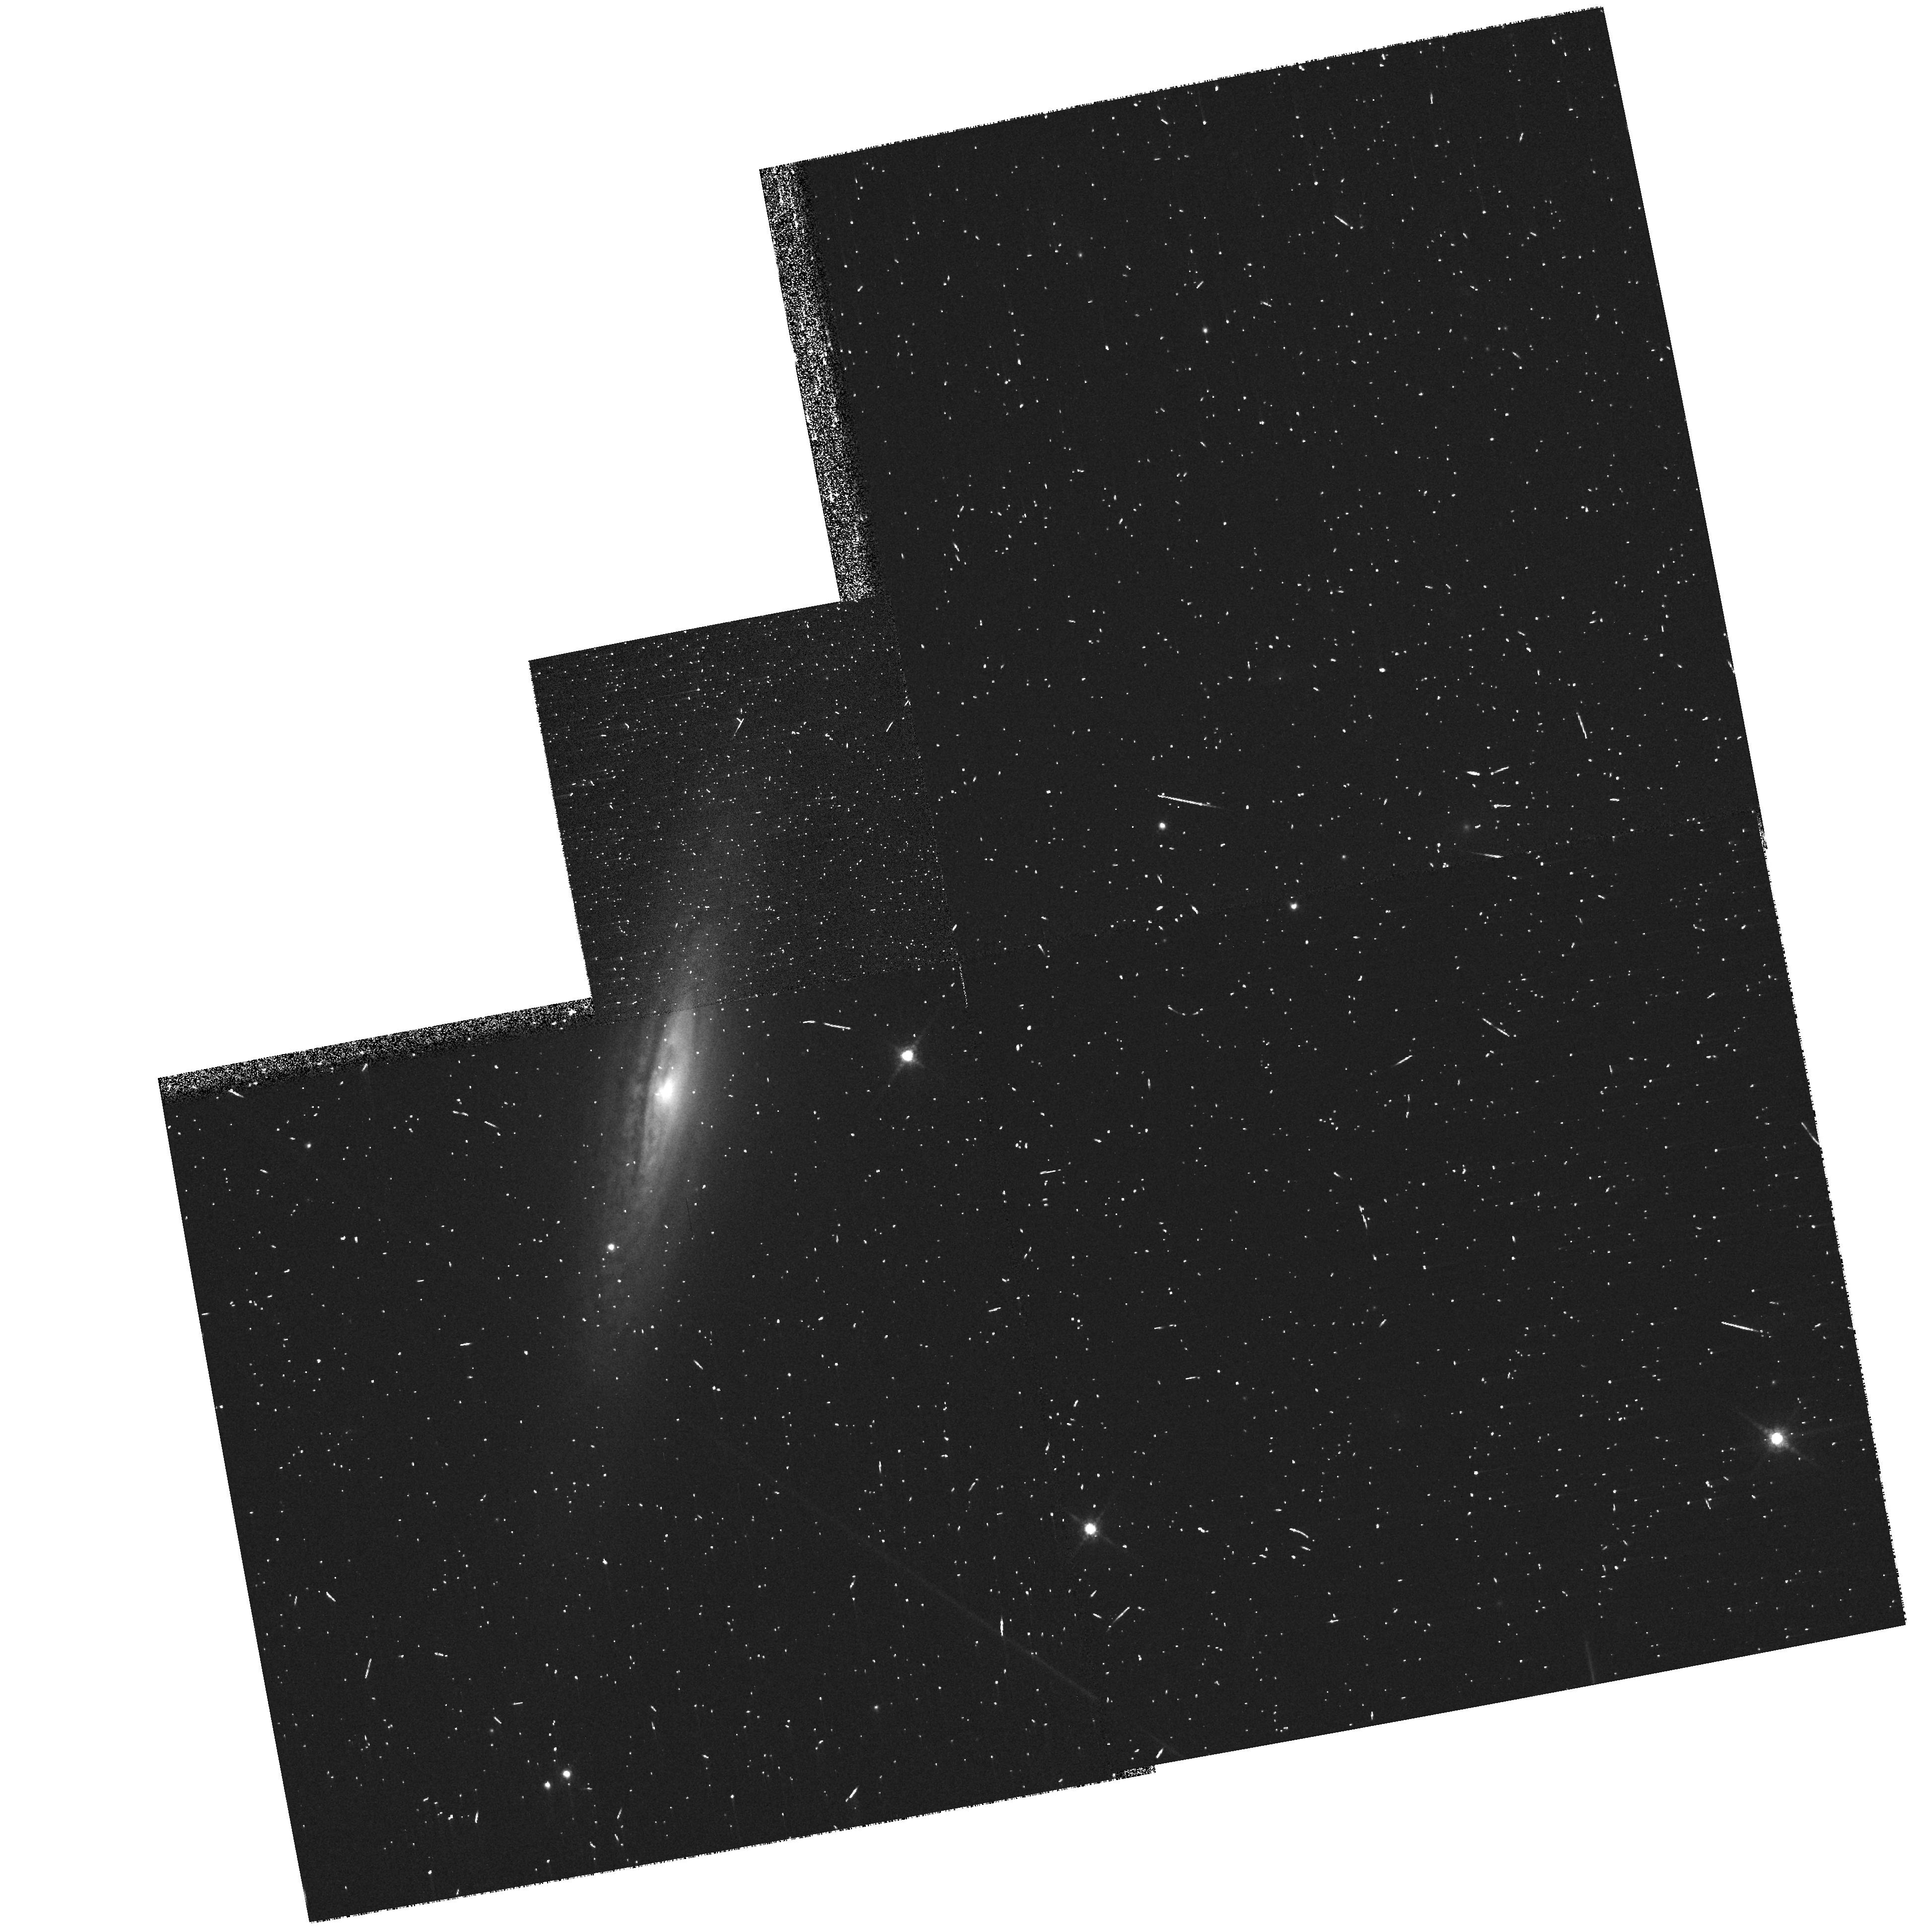
Target: SN-2008A. Instrument: WFPC2/PC. Filter: F850LP. Exposure: 6 min. Observation ID: hst_11590_03_wfpc2_pc_f850lp_ub1i03

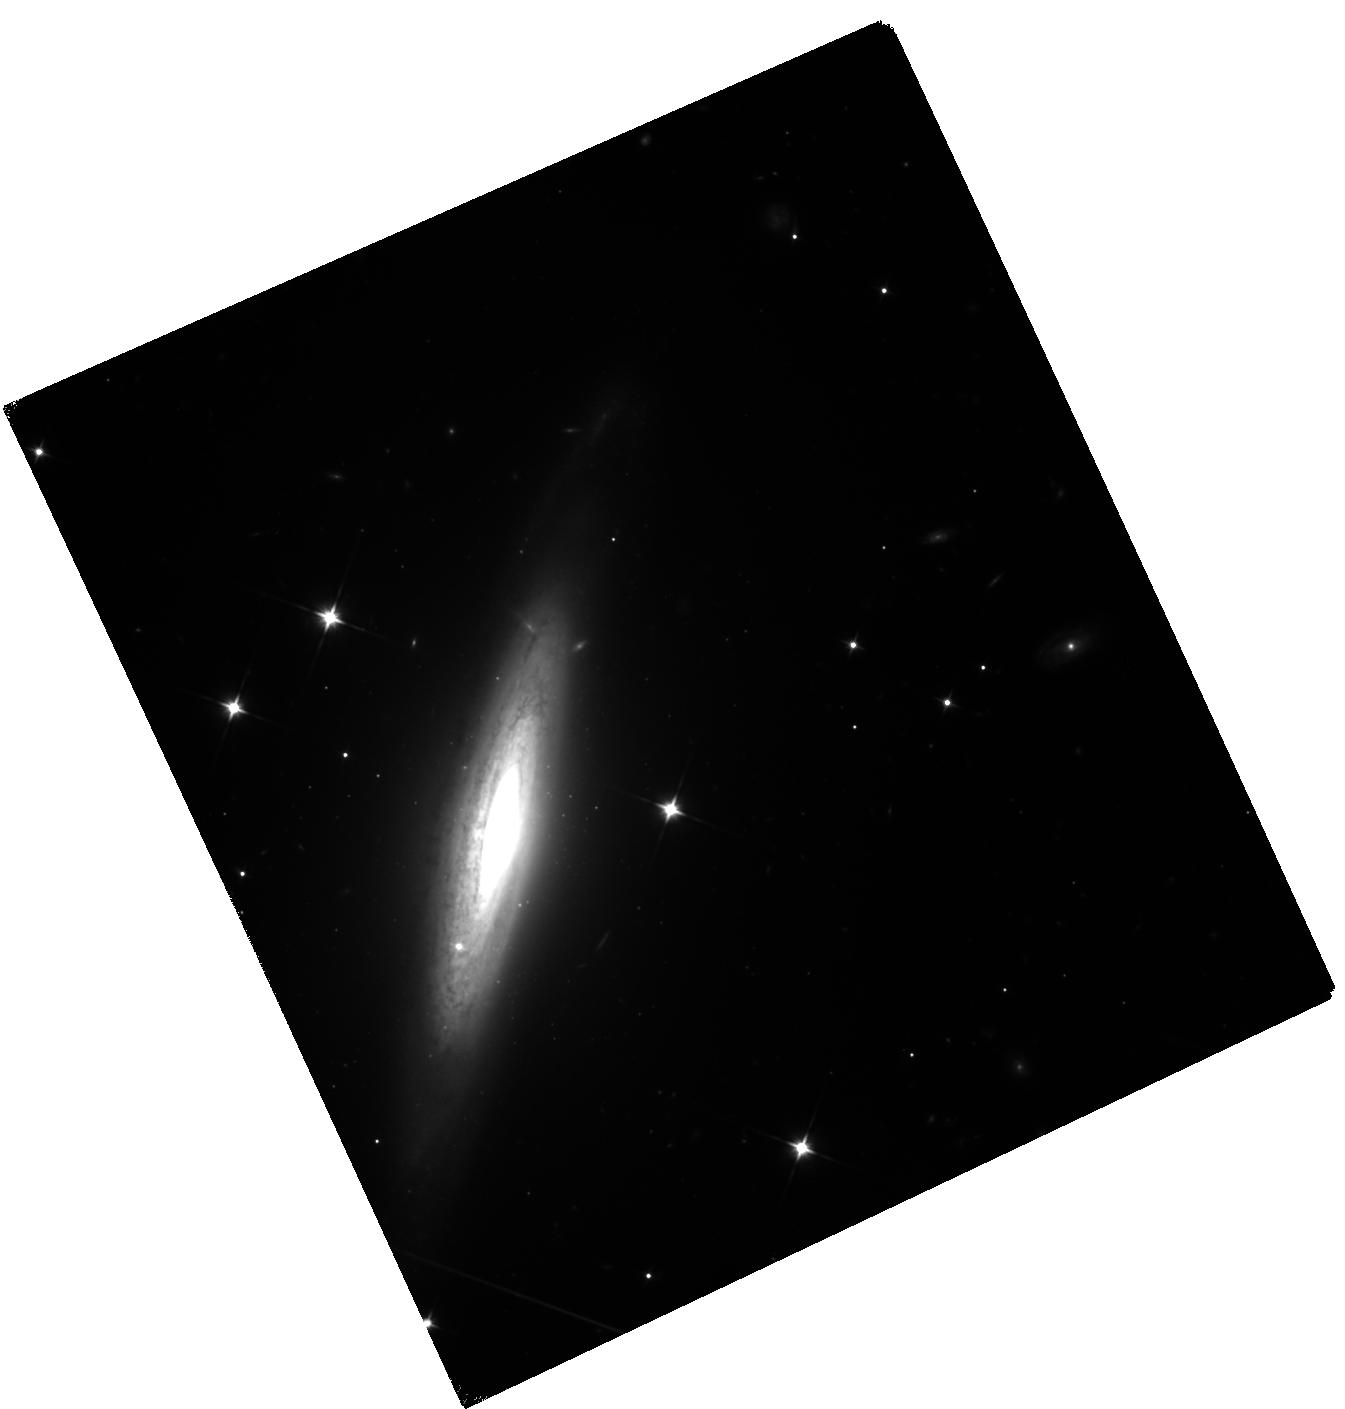
Target: SN-2008A. Instrument: WFC3/IR. Filter: F110W. Exposure: 2.3 h. Observation ID: hst_11590_04_wfc3_ir_f110w_ib1i04

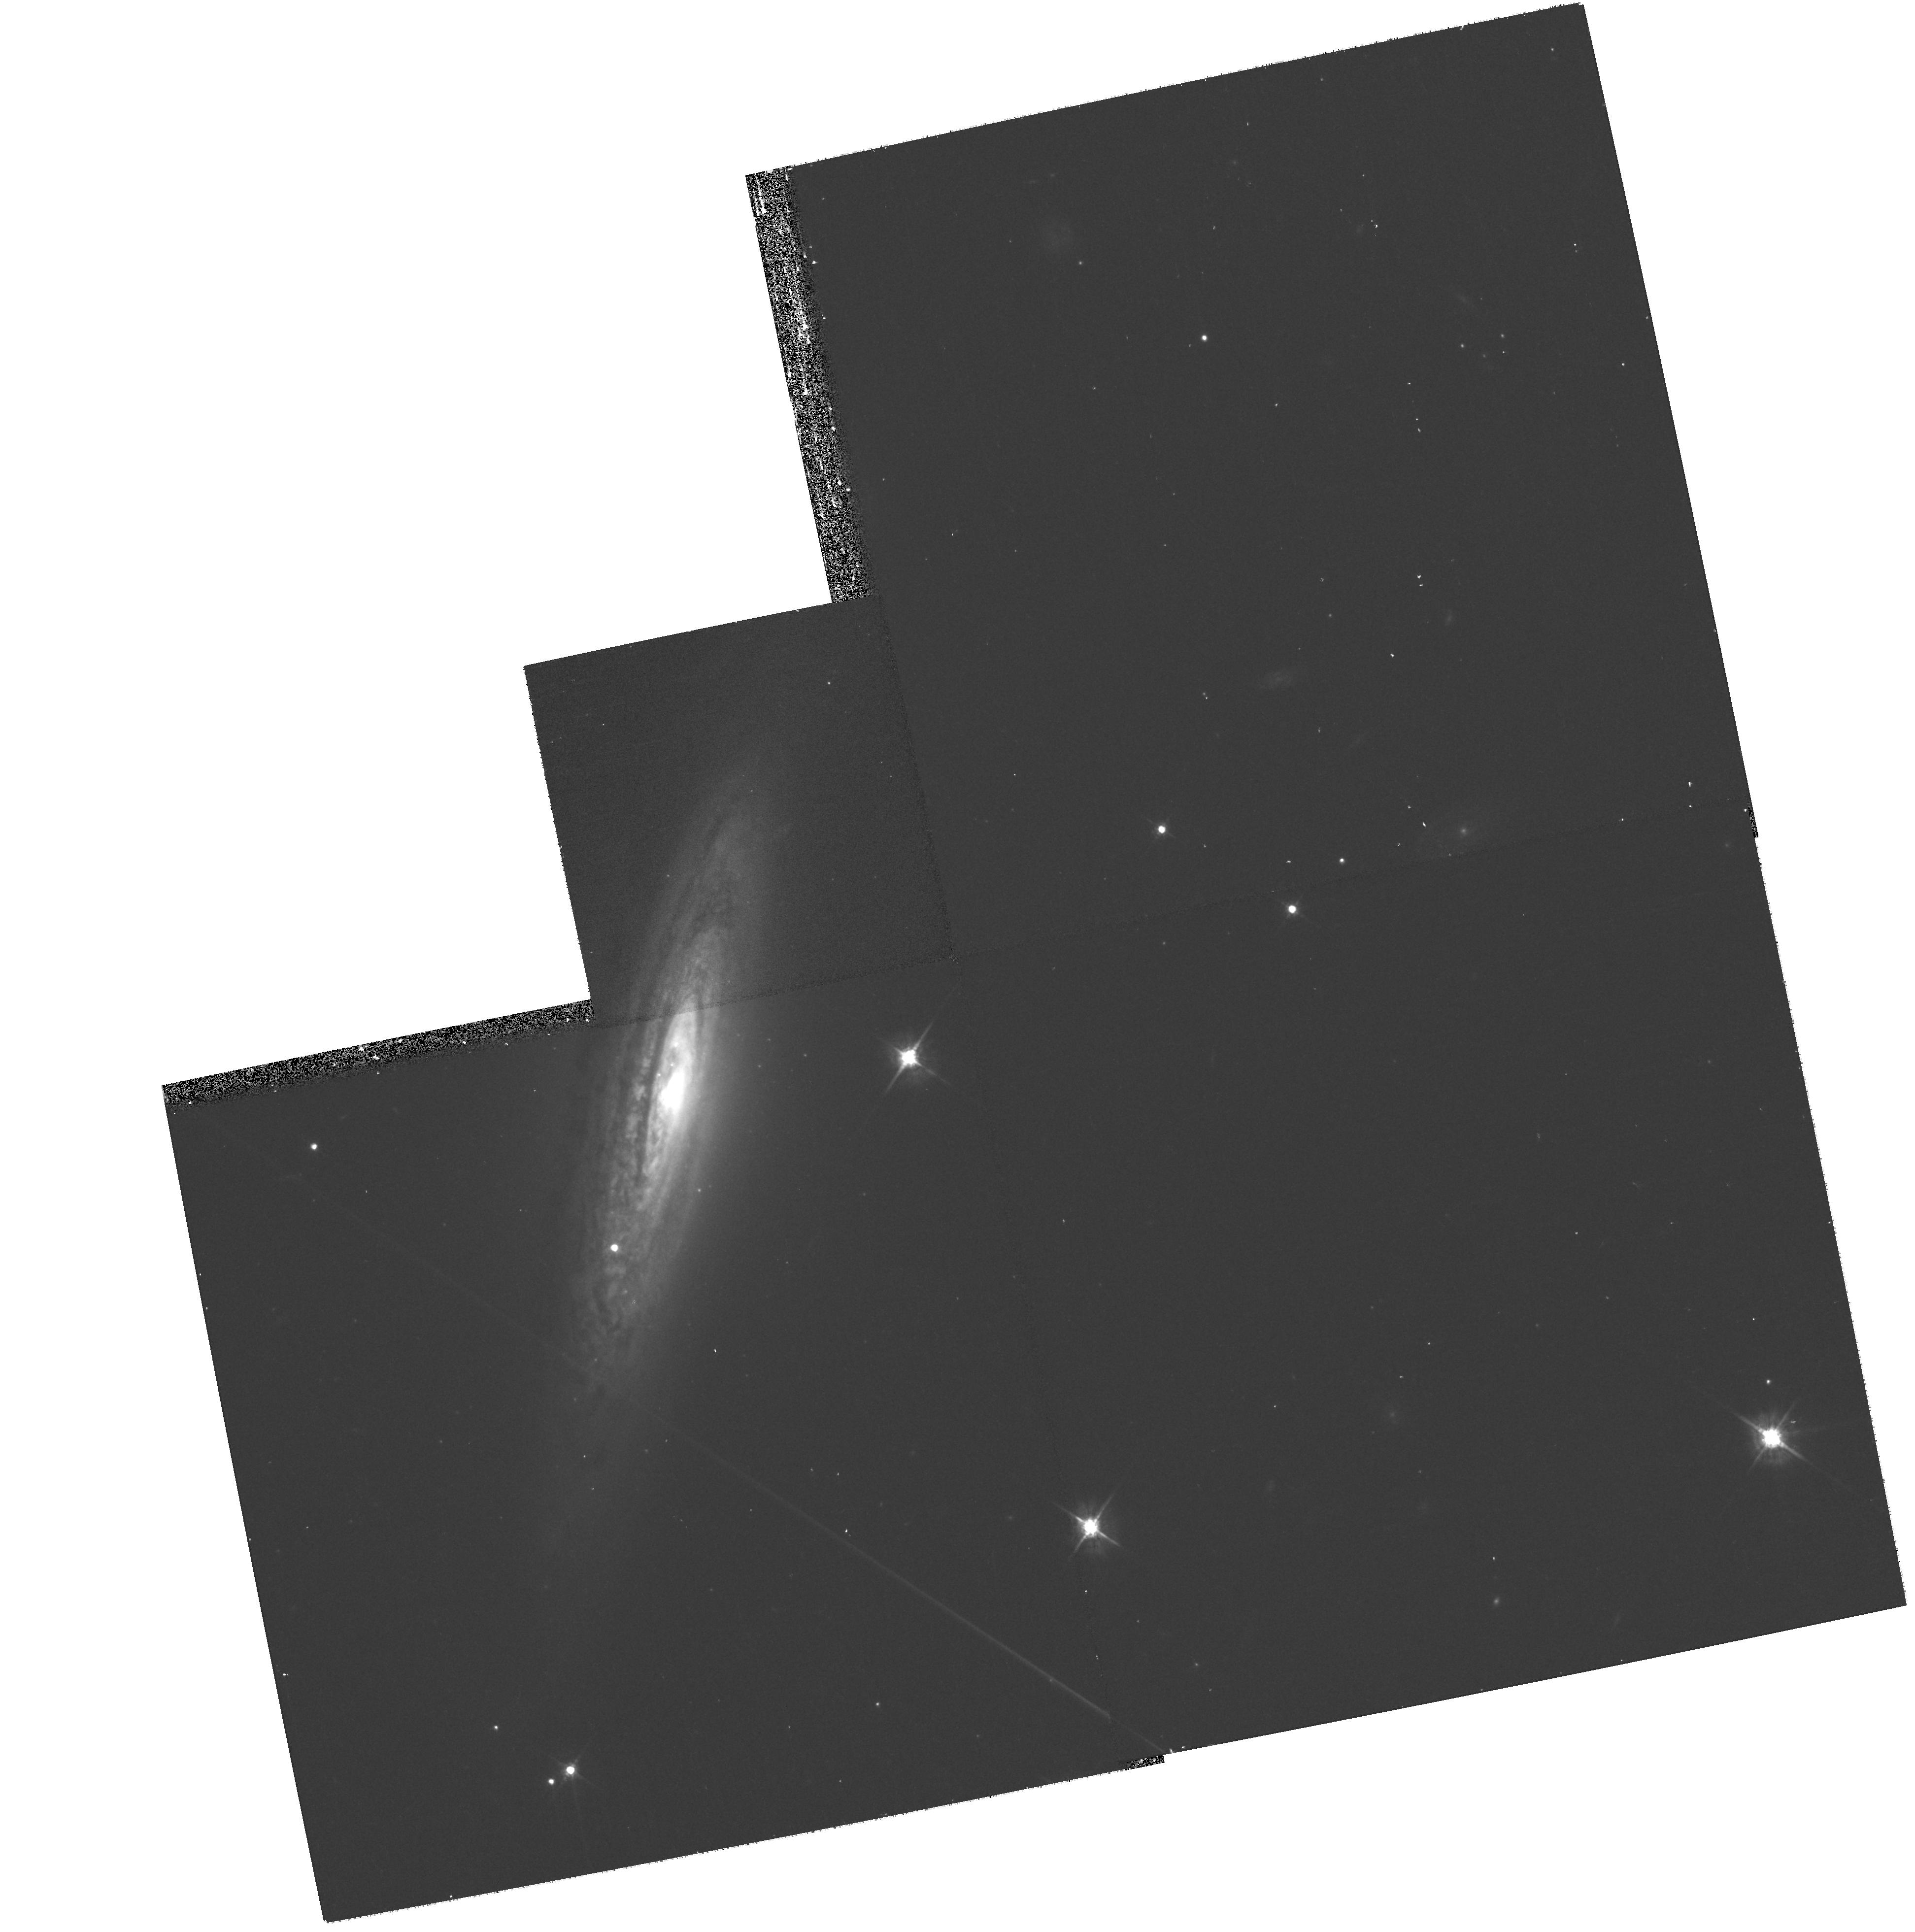
Target: SN-2008A. Instrument: WFPC2/PC. Filter: F622W. Exposure: 13 min. Observation ID: hst_11590_01_wfpc2_pc_f622w_ub1i01

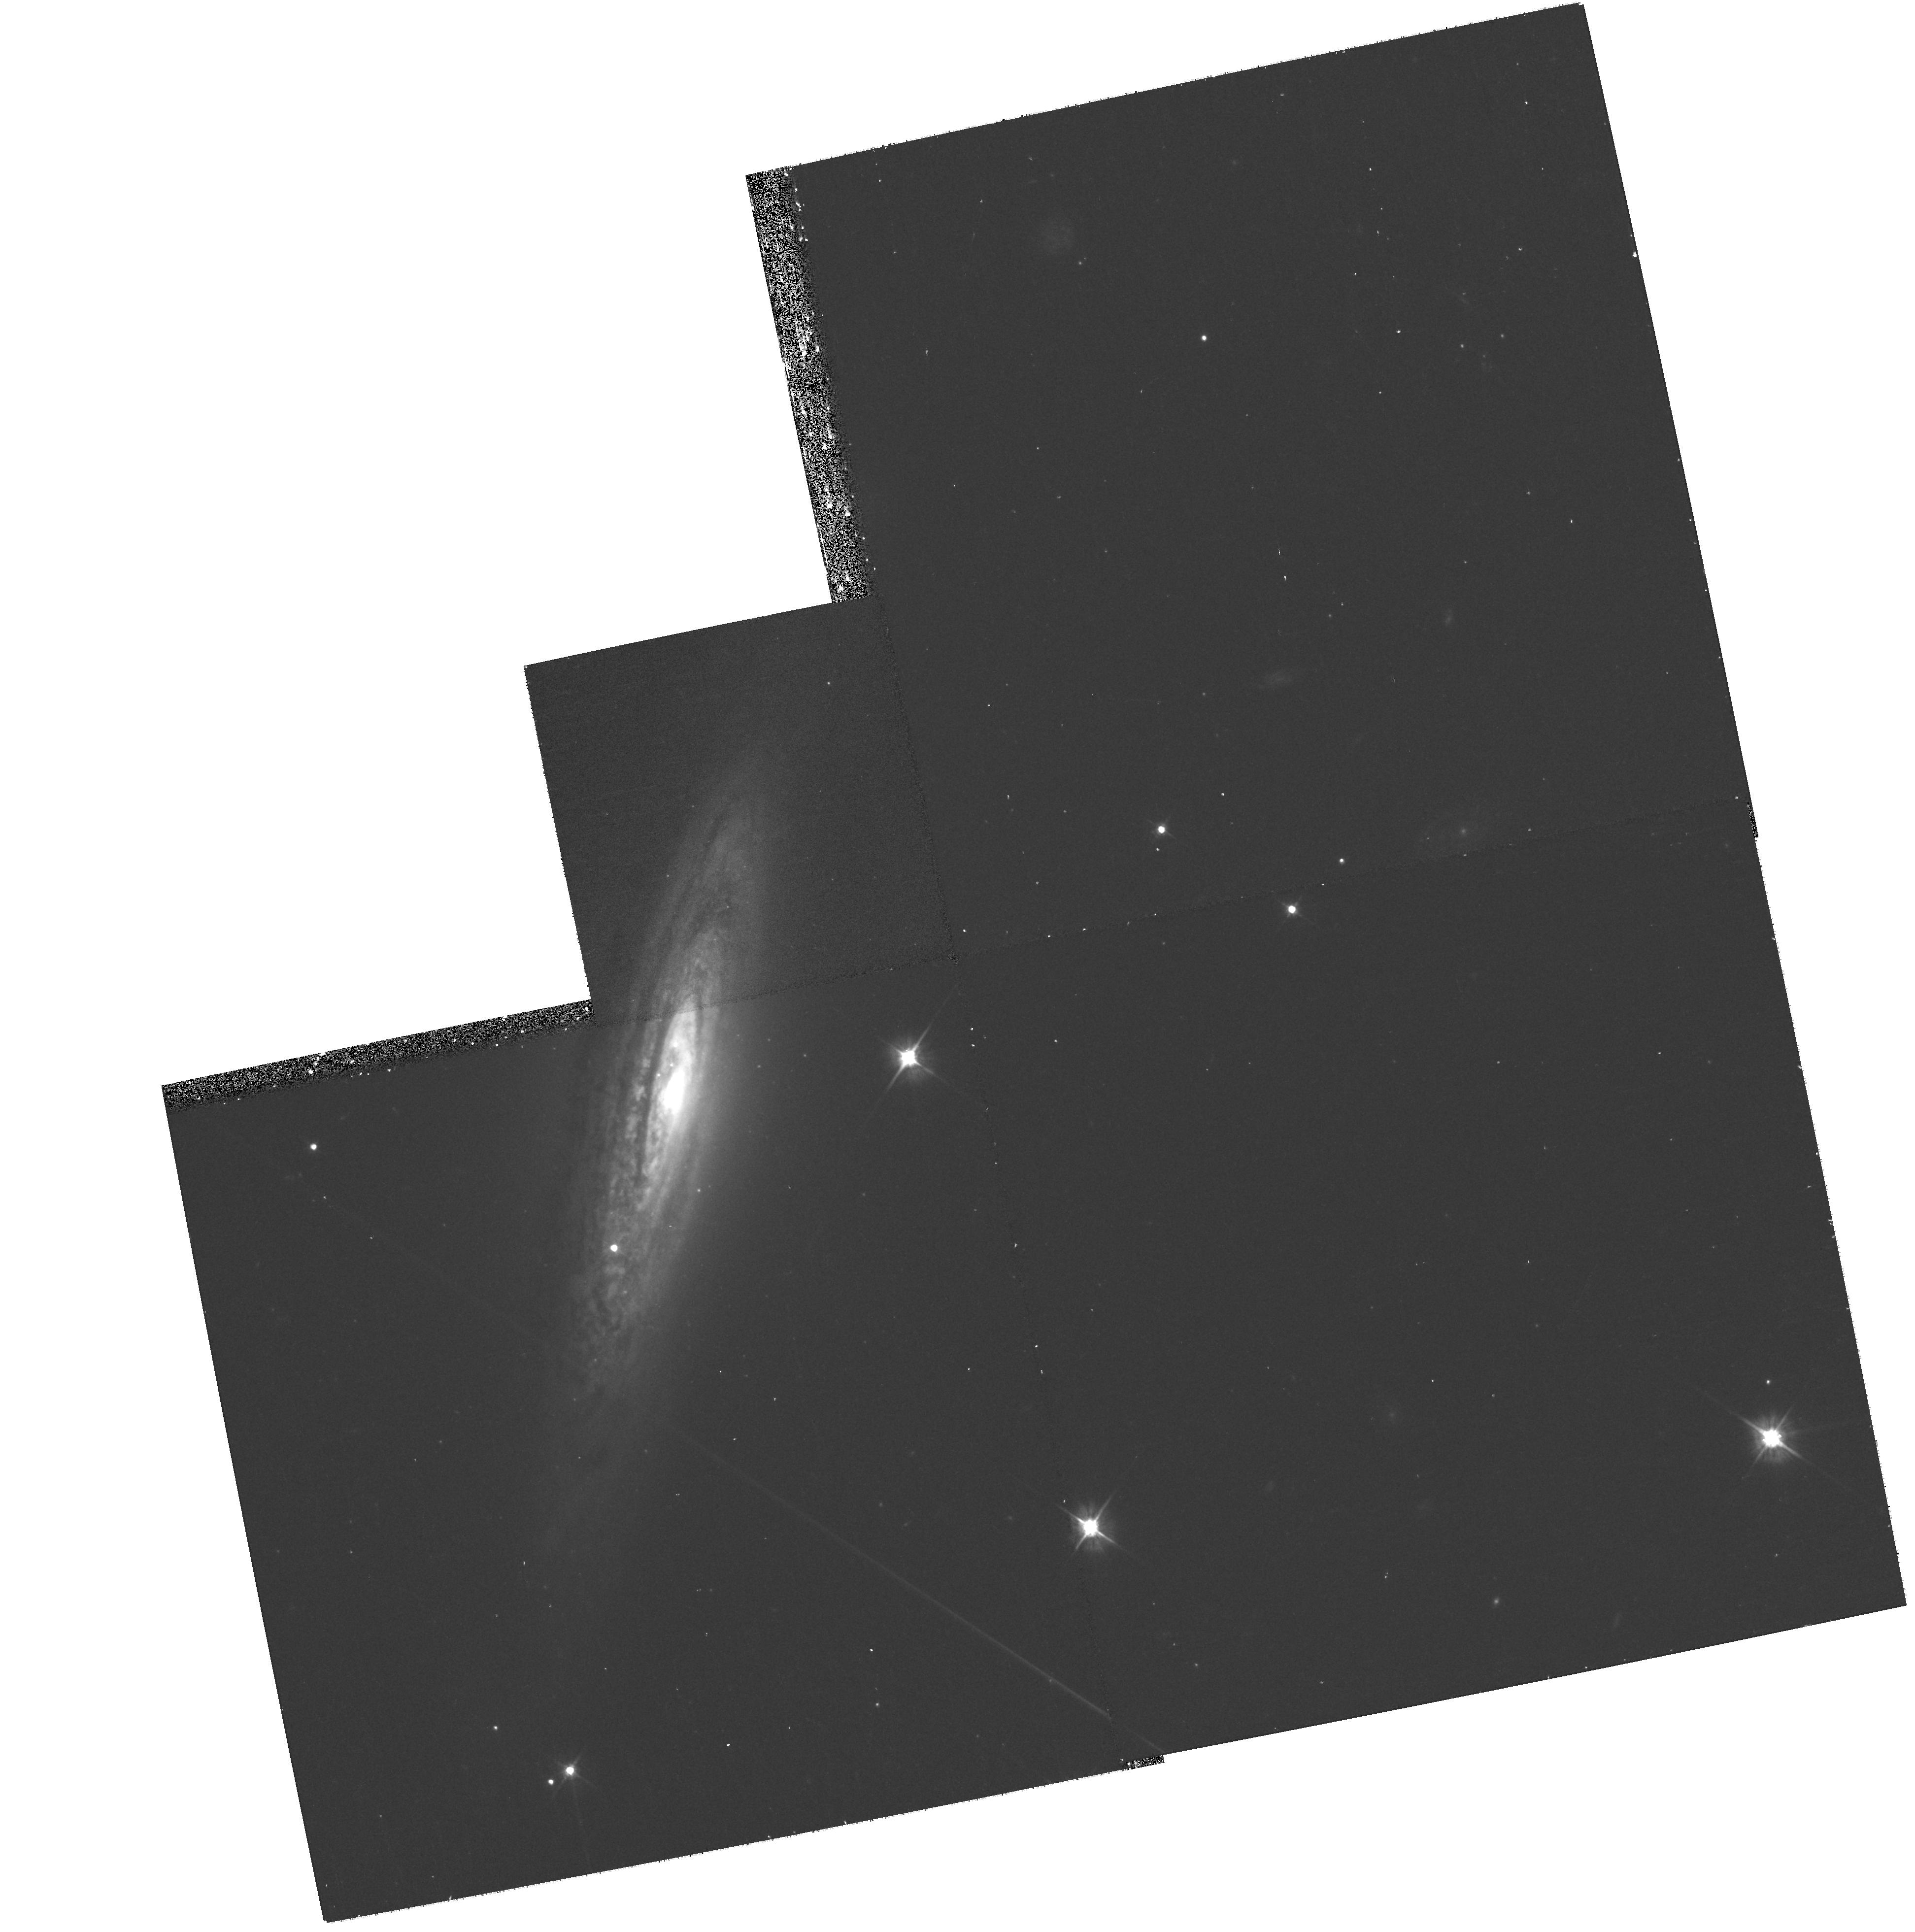
Target: SN-2008A. Instrument: WFPC2/PC. Filter: F555W. Exposure: 17 min. Observation ID: hst_11590_01_wfpc2_pc_f555w_ub1i01

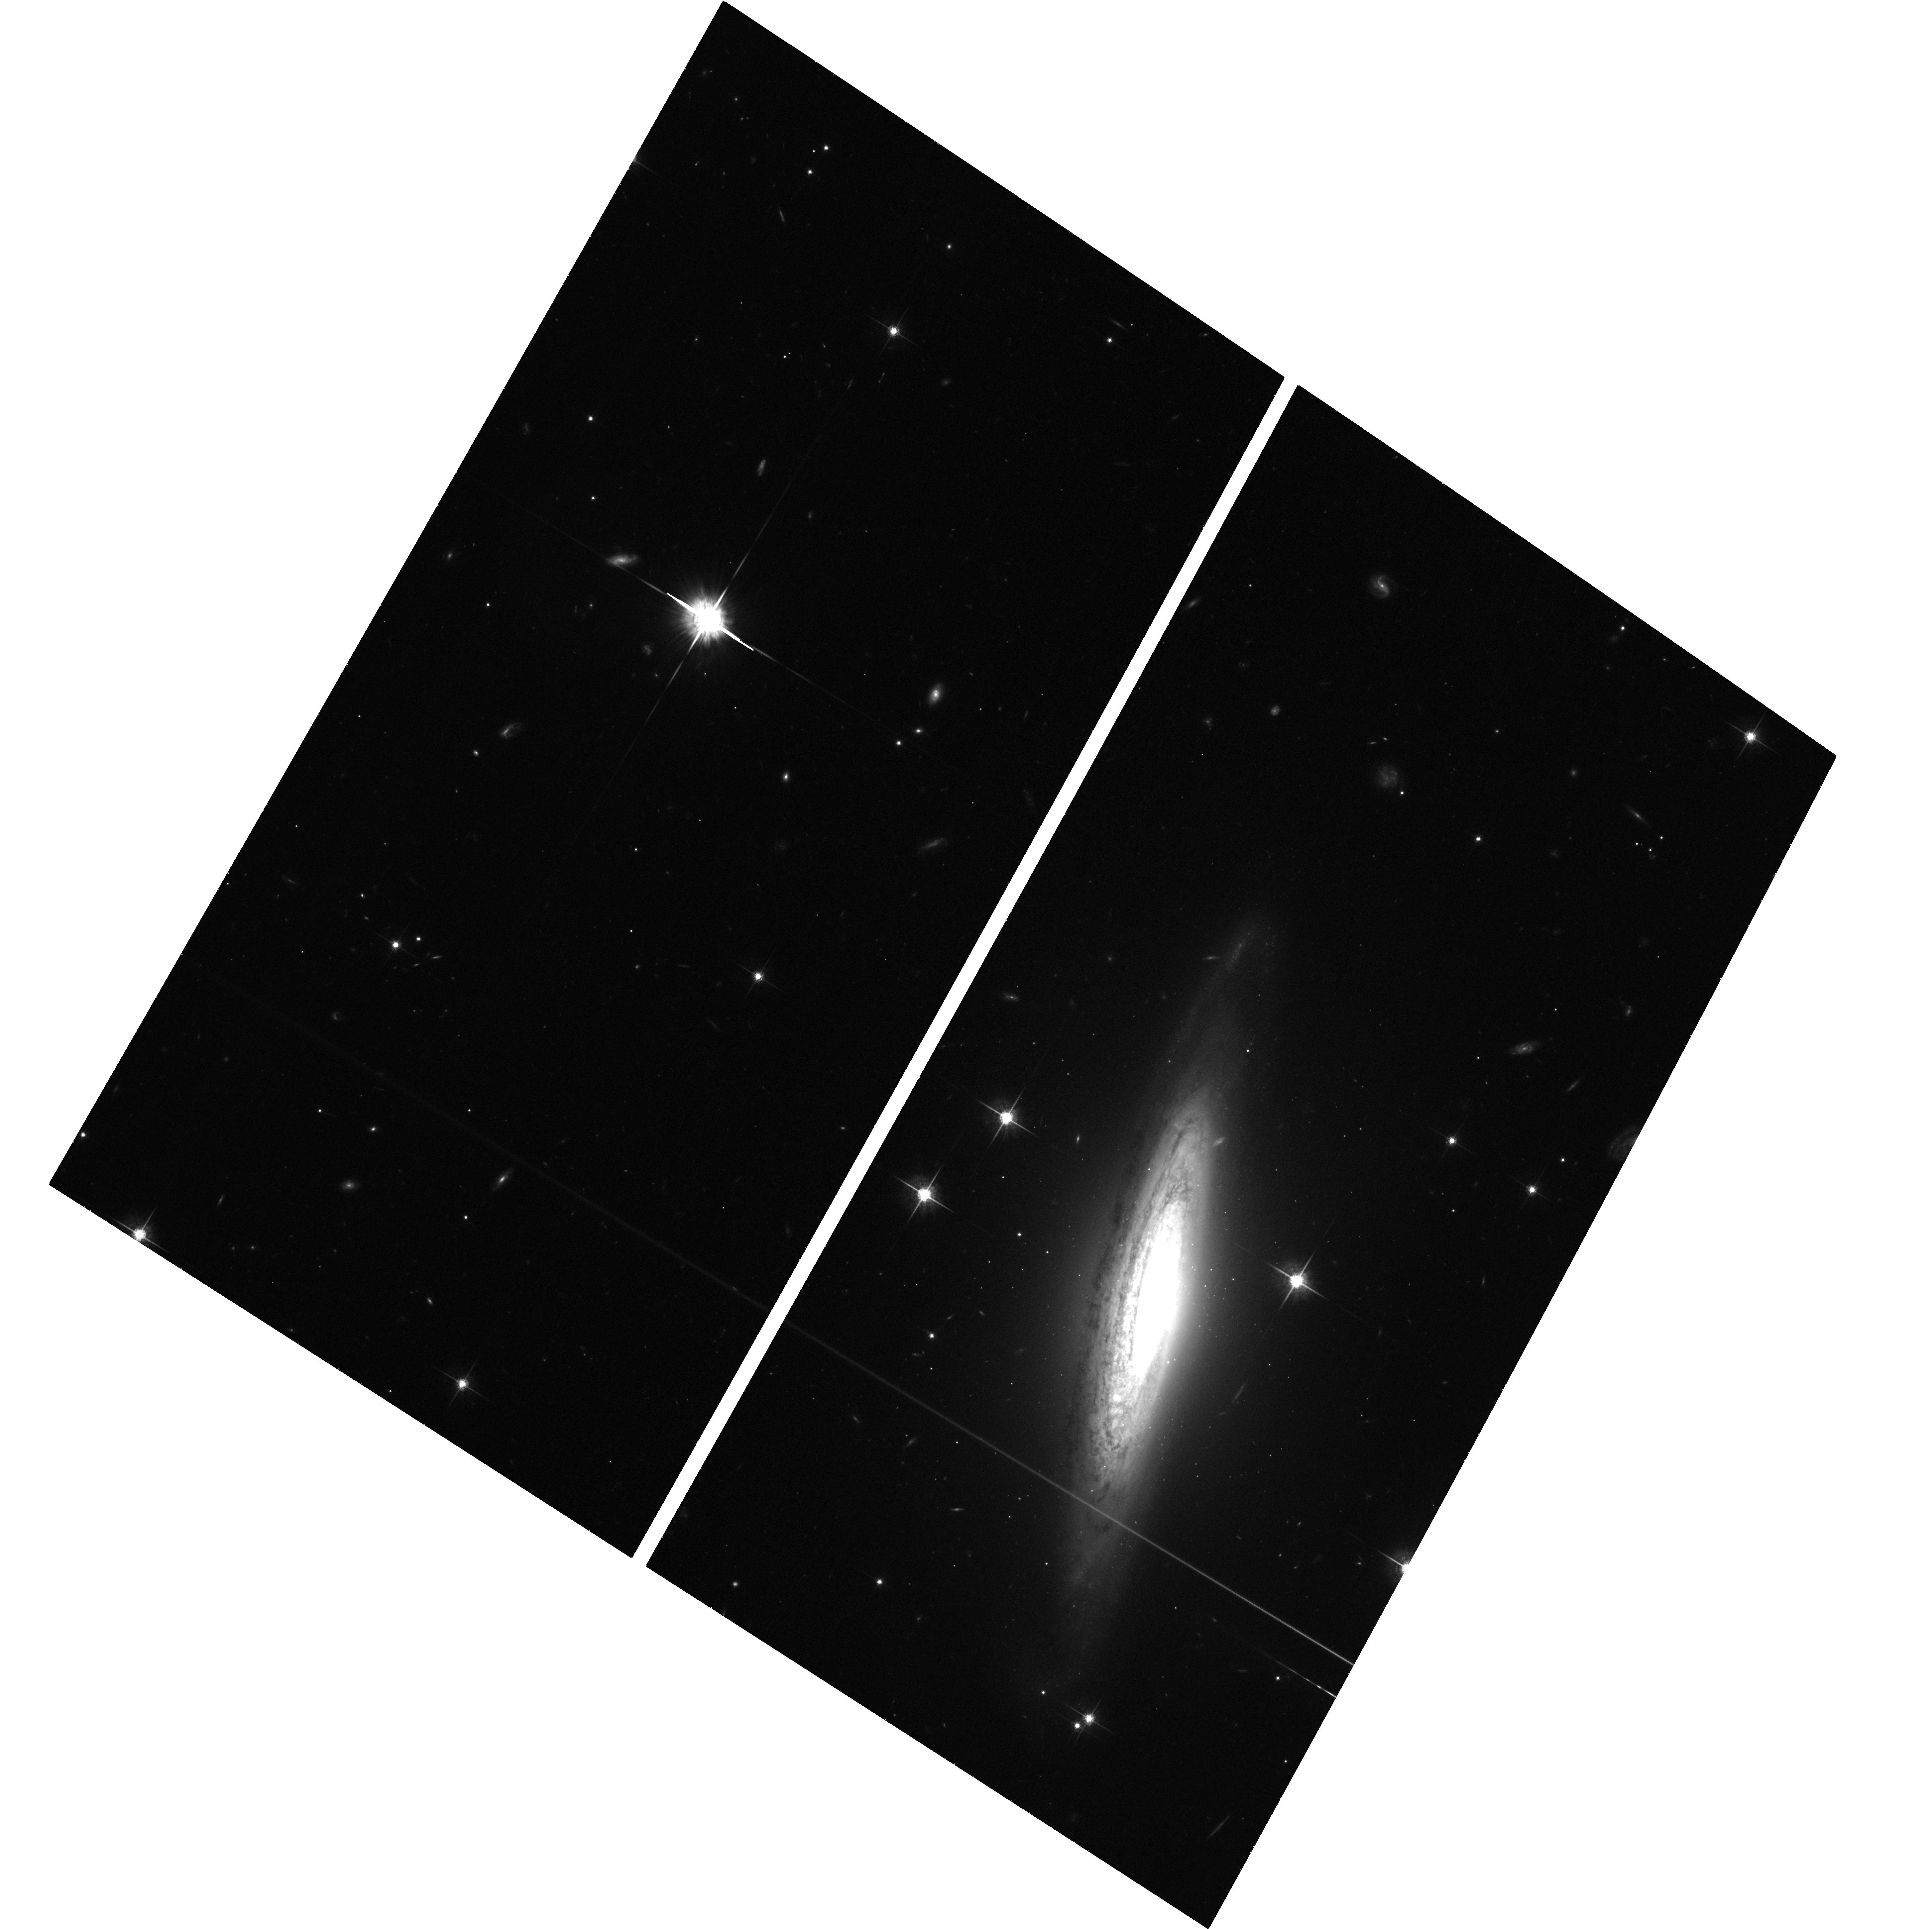
Target: SN-2008A. Instrument: ACS/WFC. Filter: F775W. Exposure: 41 min. Observation ID: hst_11590_02_acs_wfc_f775w_jb1i02

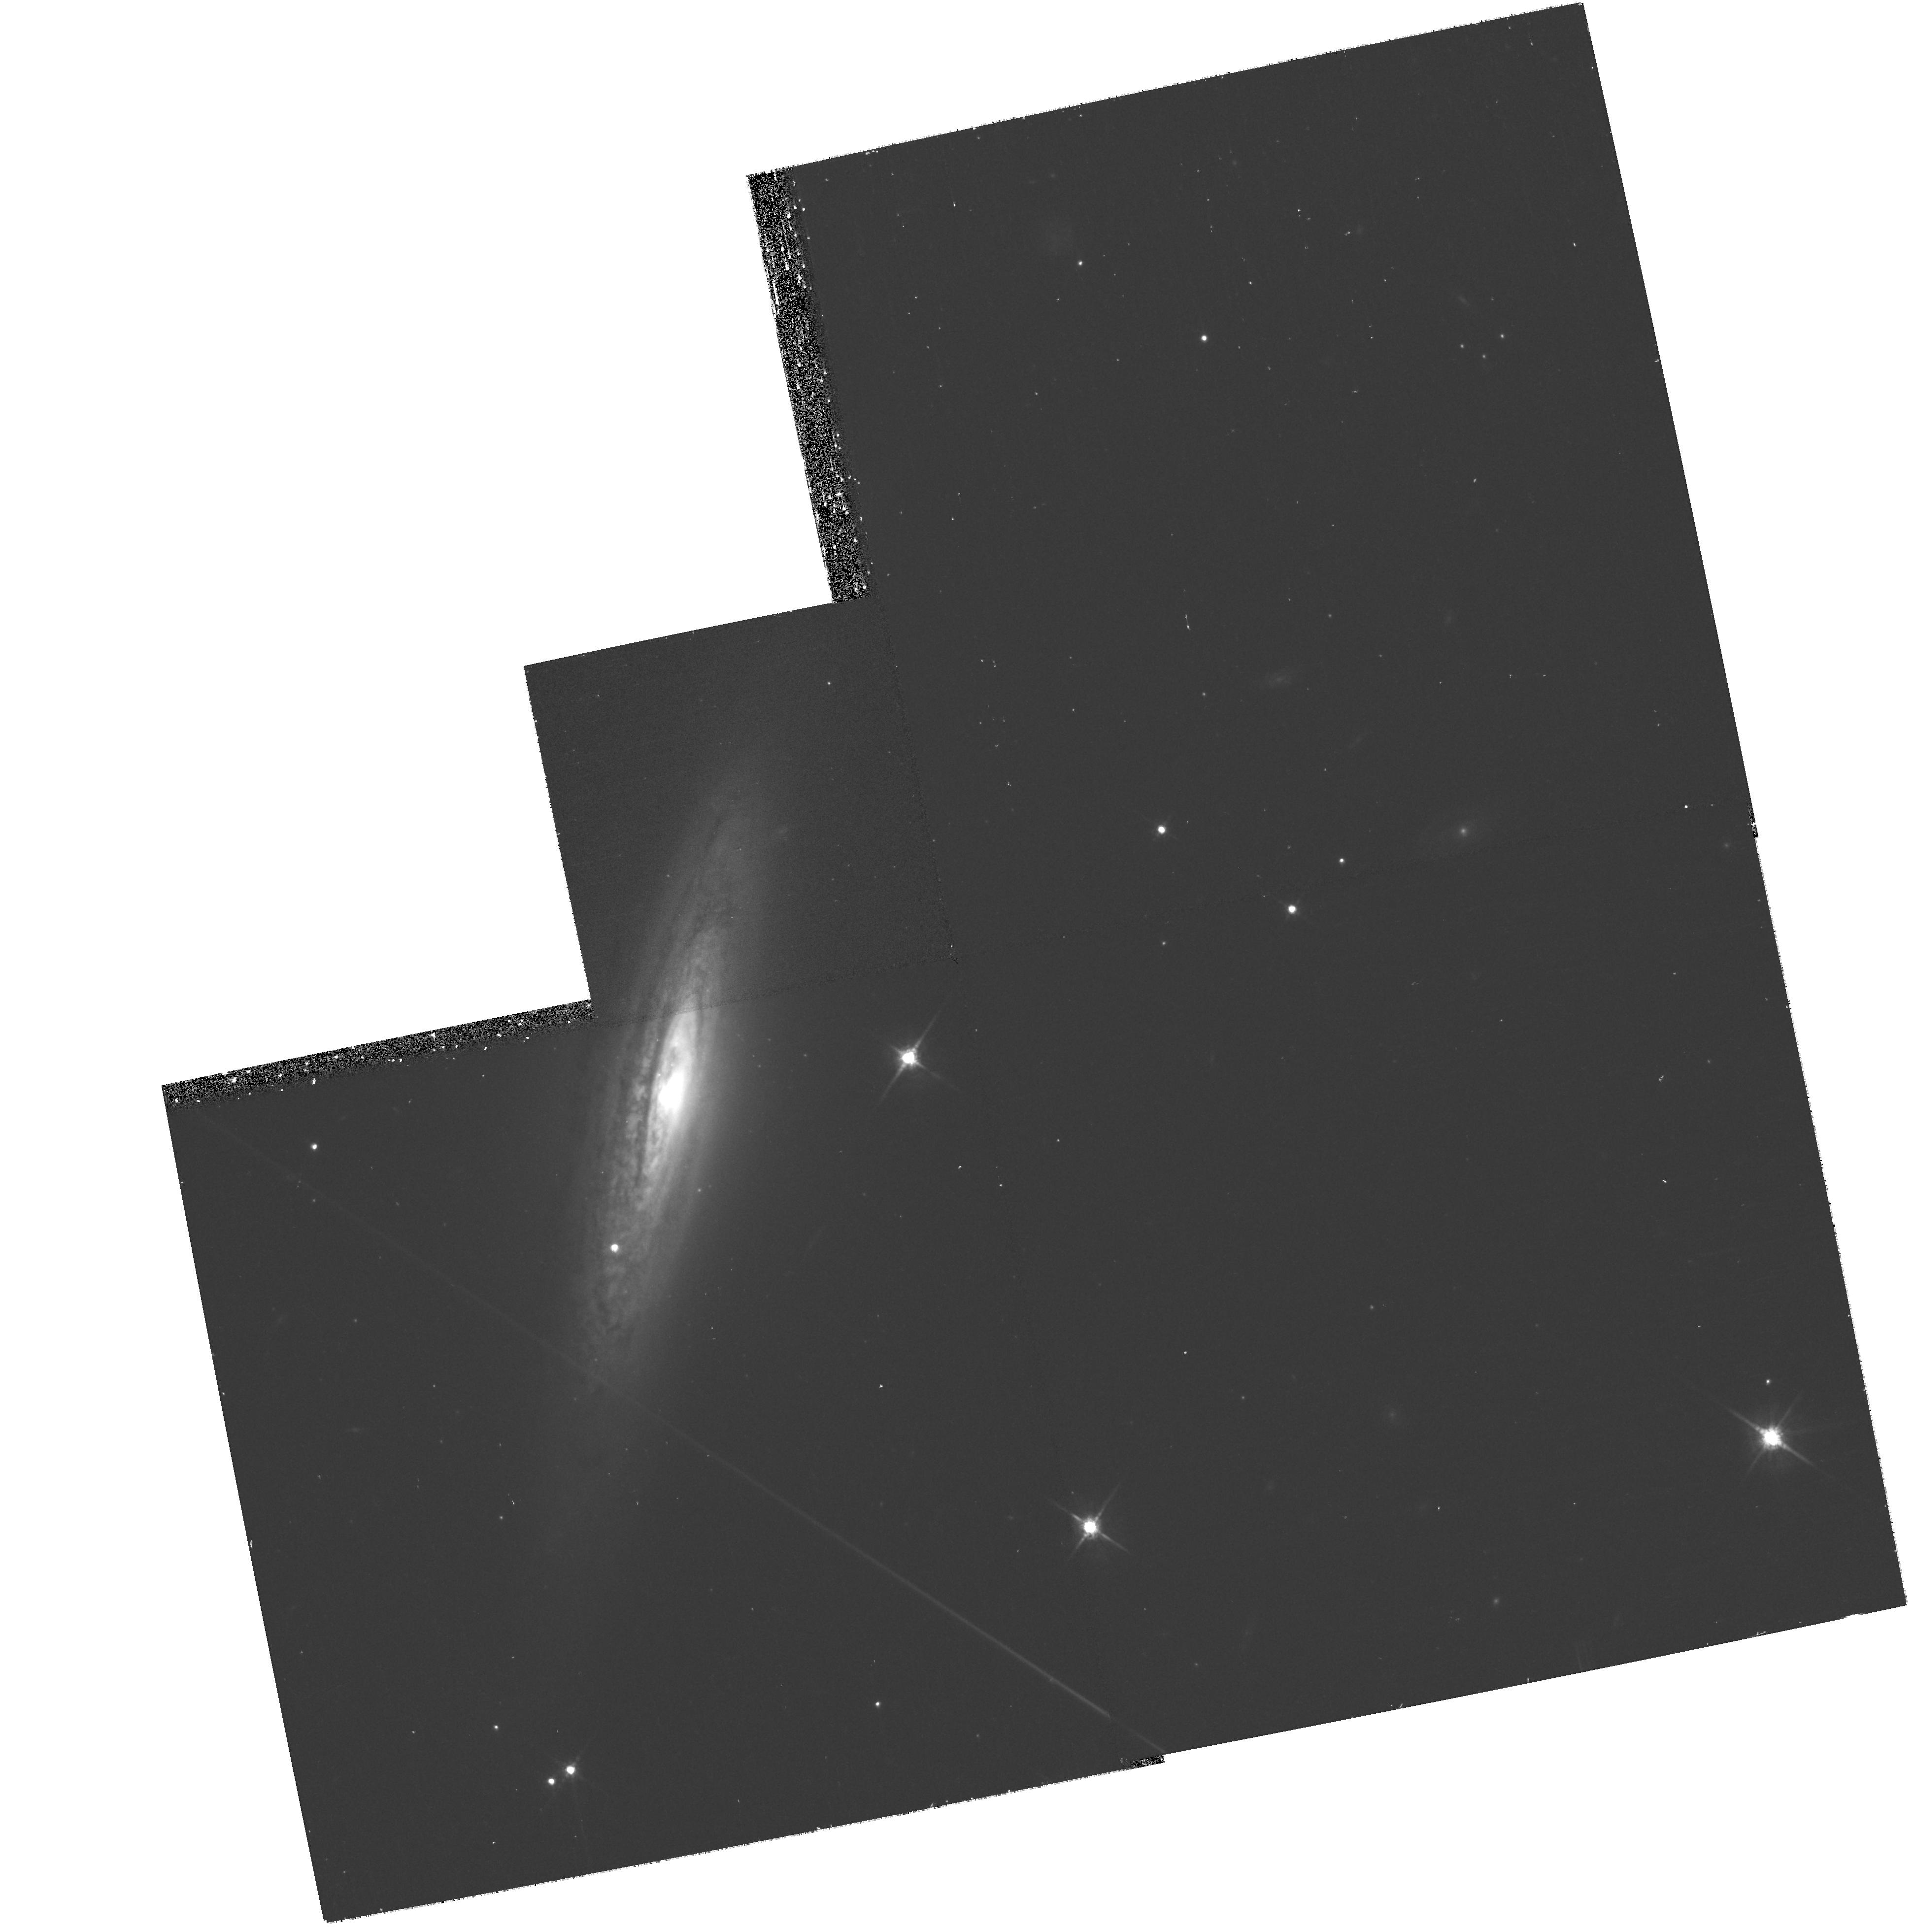
Target: SN-2008A. Instrument: WFPC2/PC. Filter: F791W. Exposure: 15 min. Observation ID: hst_11590_01_wfpc2_pc_f791w_ub1i01

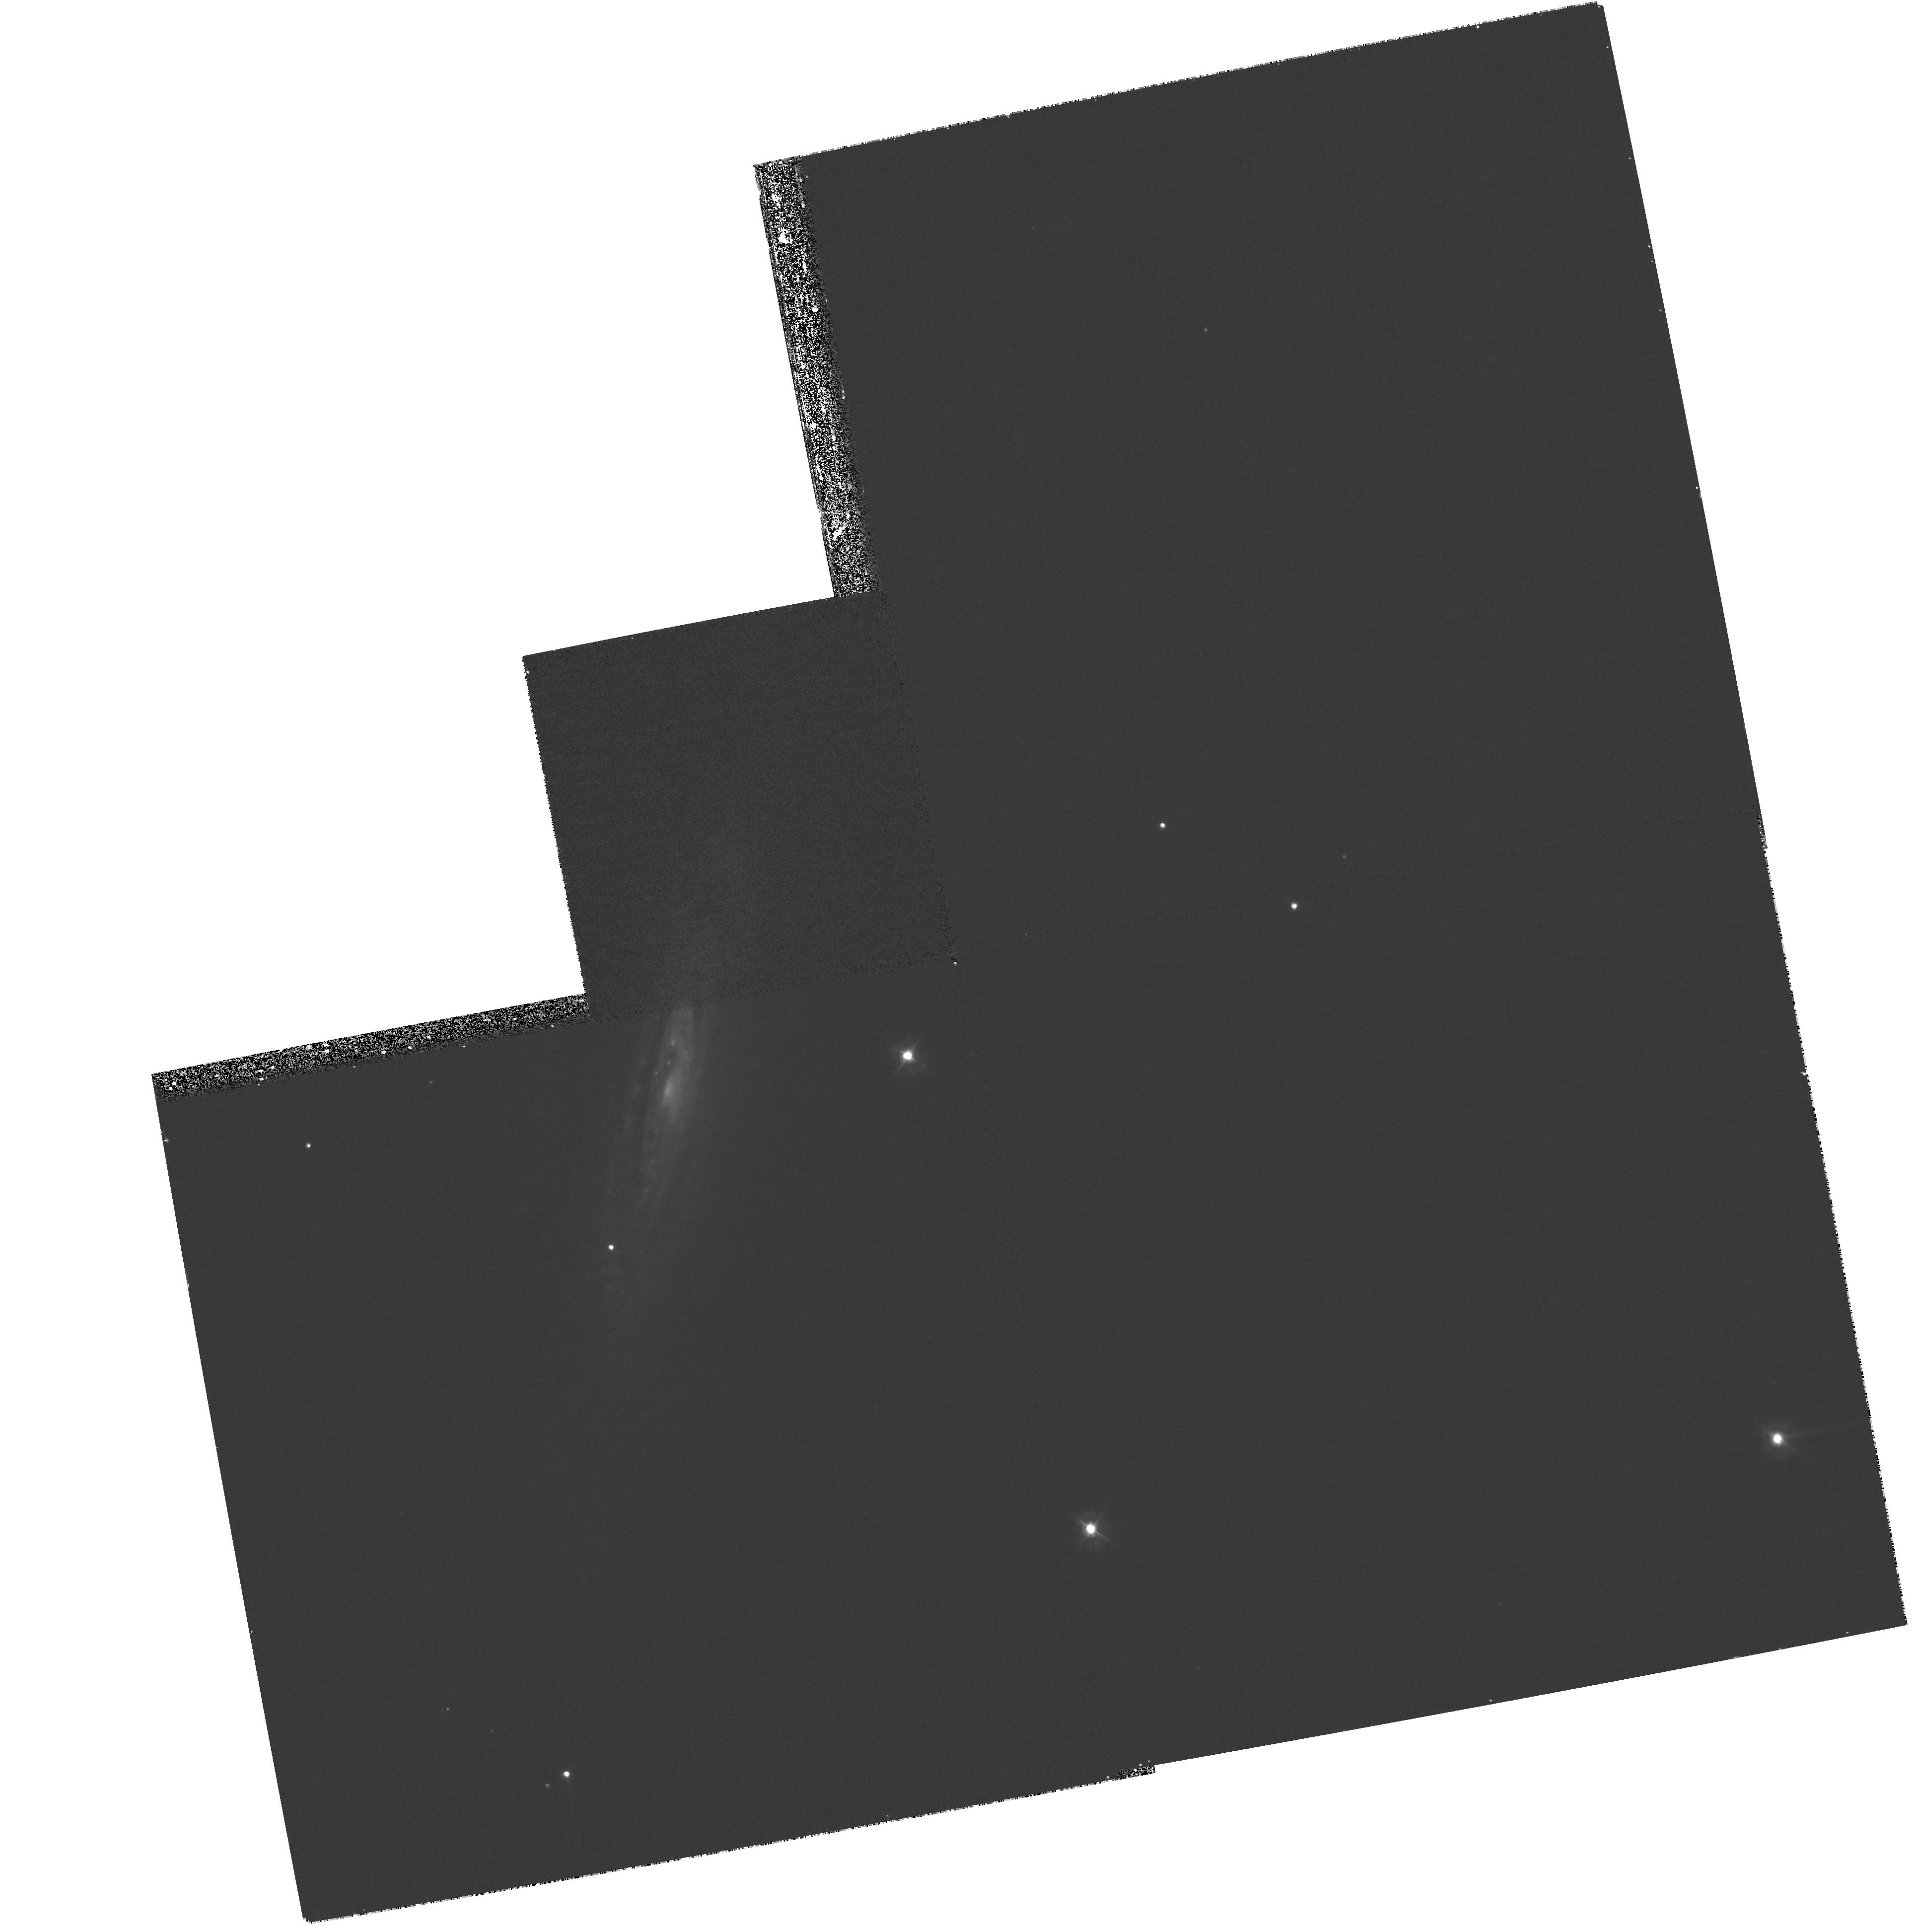
Target: SN-2008A. Instrument: WFPC2/PC. Filter: F439W. Exposure: 25 min. Observation ID: hst_11590_03_wfpc2_pc_f439w_ub1i03

Observing the IR Catastrophe in a Deflagration Type Ia Supernova (PI: Jha, Saurabh W.)

Our lack of understanding of Type Ia supernova (SN Ia) explosions limits our confidence in their use for cosmology. While there is broad agreement that these objects represent the explosions of white dwarfs, the details of the explosion mechanism are not well-understood. Recently, we have identified an internally homogeneous subclass of SNe Ia whose photometric and spectroscopic peculiarities make them quite distinct from normal SNe Ia. Models suggest we may be seeing the result of an explosion with a subsonic burning front, called a deflagration. We propose to test SN Ia models by obtaining late-time photometry for SN 2008A, a recent, nearby example of this subclass, using ACS and WFC3 on HST. We will accurately measure the late-time photometric decline rate and spectral energy distribution (SED). These observations will allow us to test whether the ejecta contain the large amount of oxygen predicted by certain models. We also aim to detect major evolution of the SED expected due to the "IR catastrophe, " a change in the dominant cooling mechanism in the ejecta, as generically predicted by models but only hinted at by current observations.